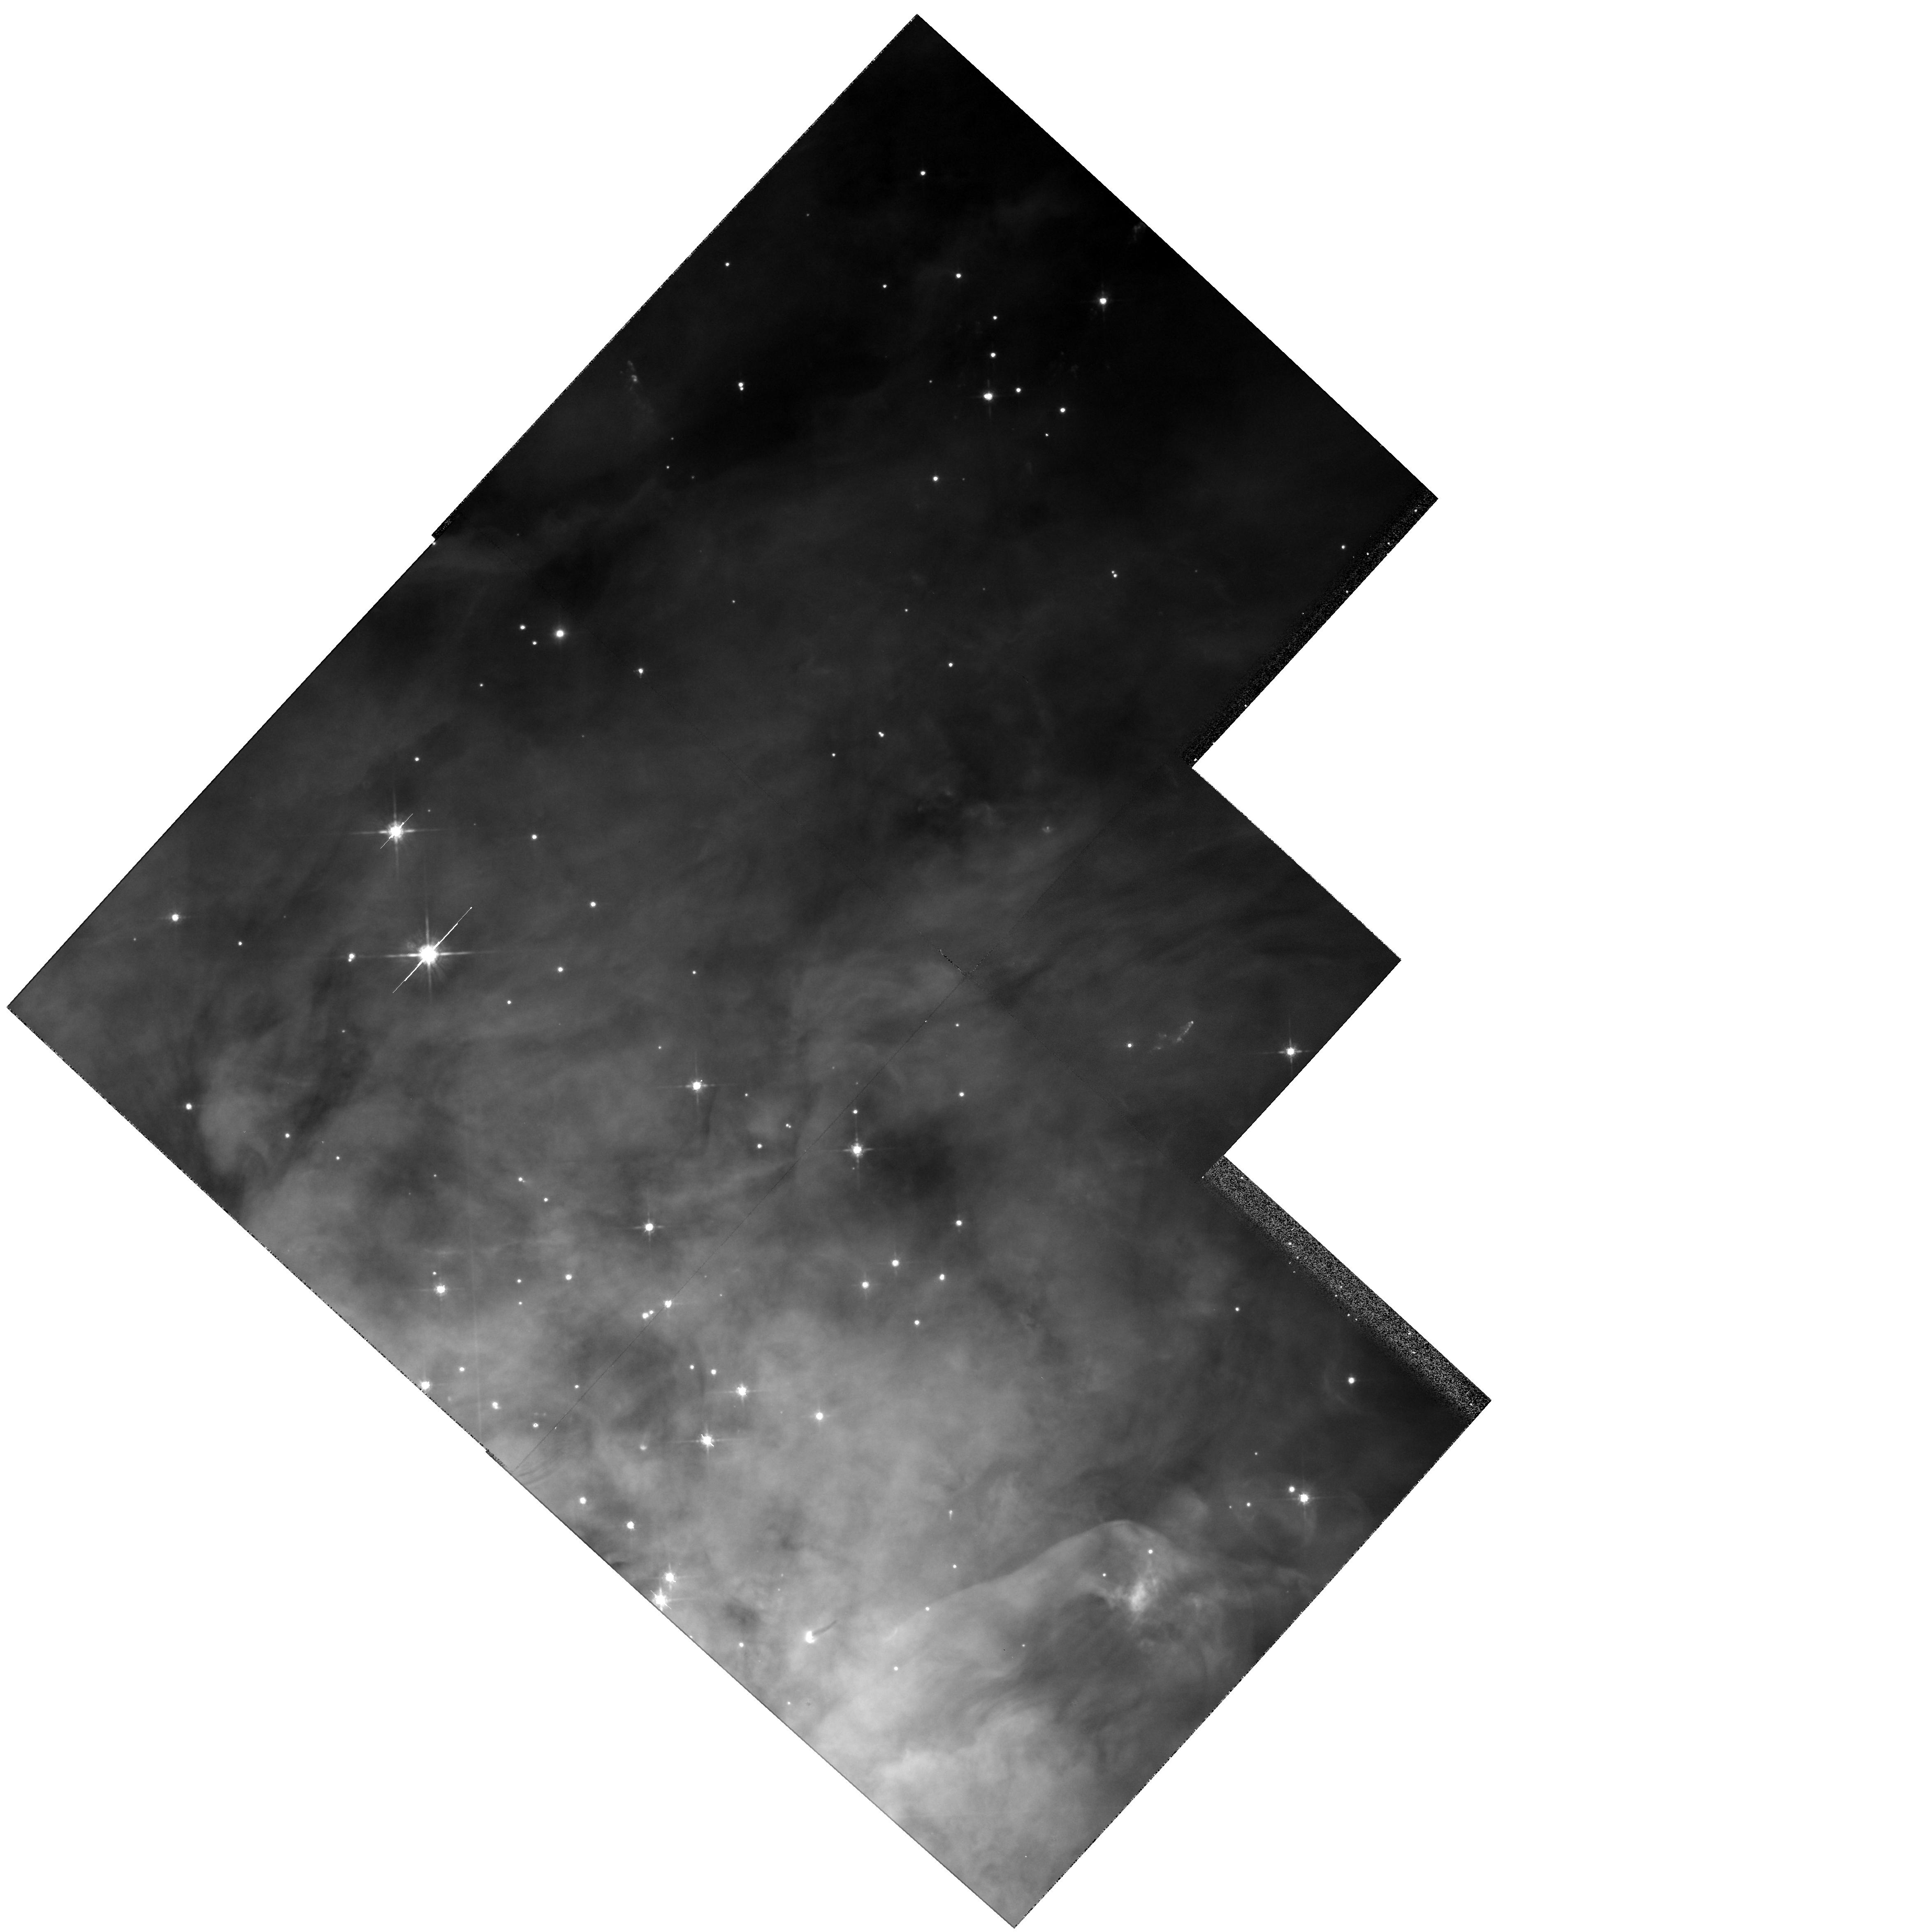
Target: NGC1976-NW
Instrument: WFPC2/PC
Filter: F791W
Exposure: 3 min
Observation ID: hst_5976_02_wfpc2_pc_f791w_u2vj02

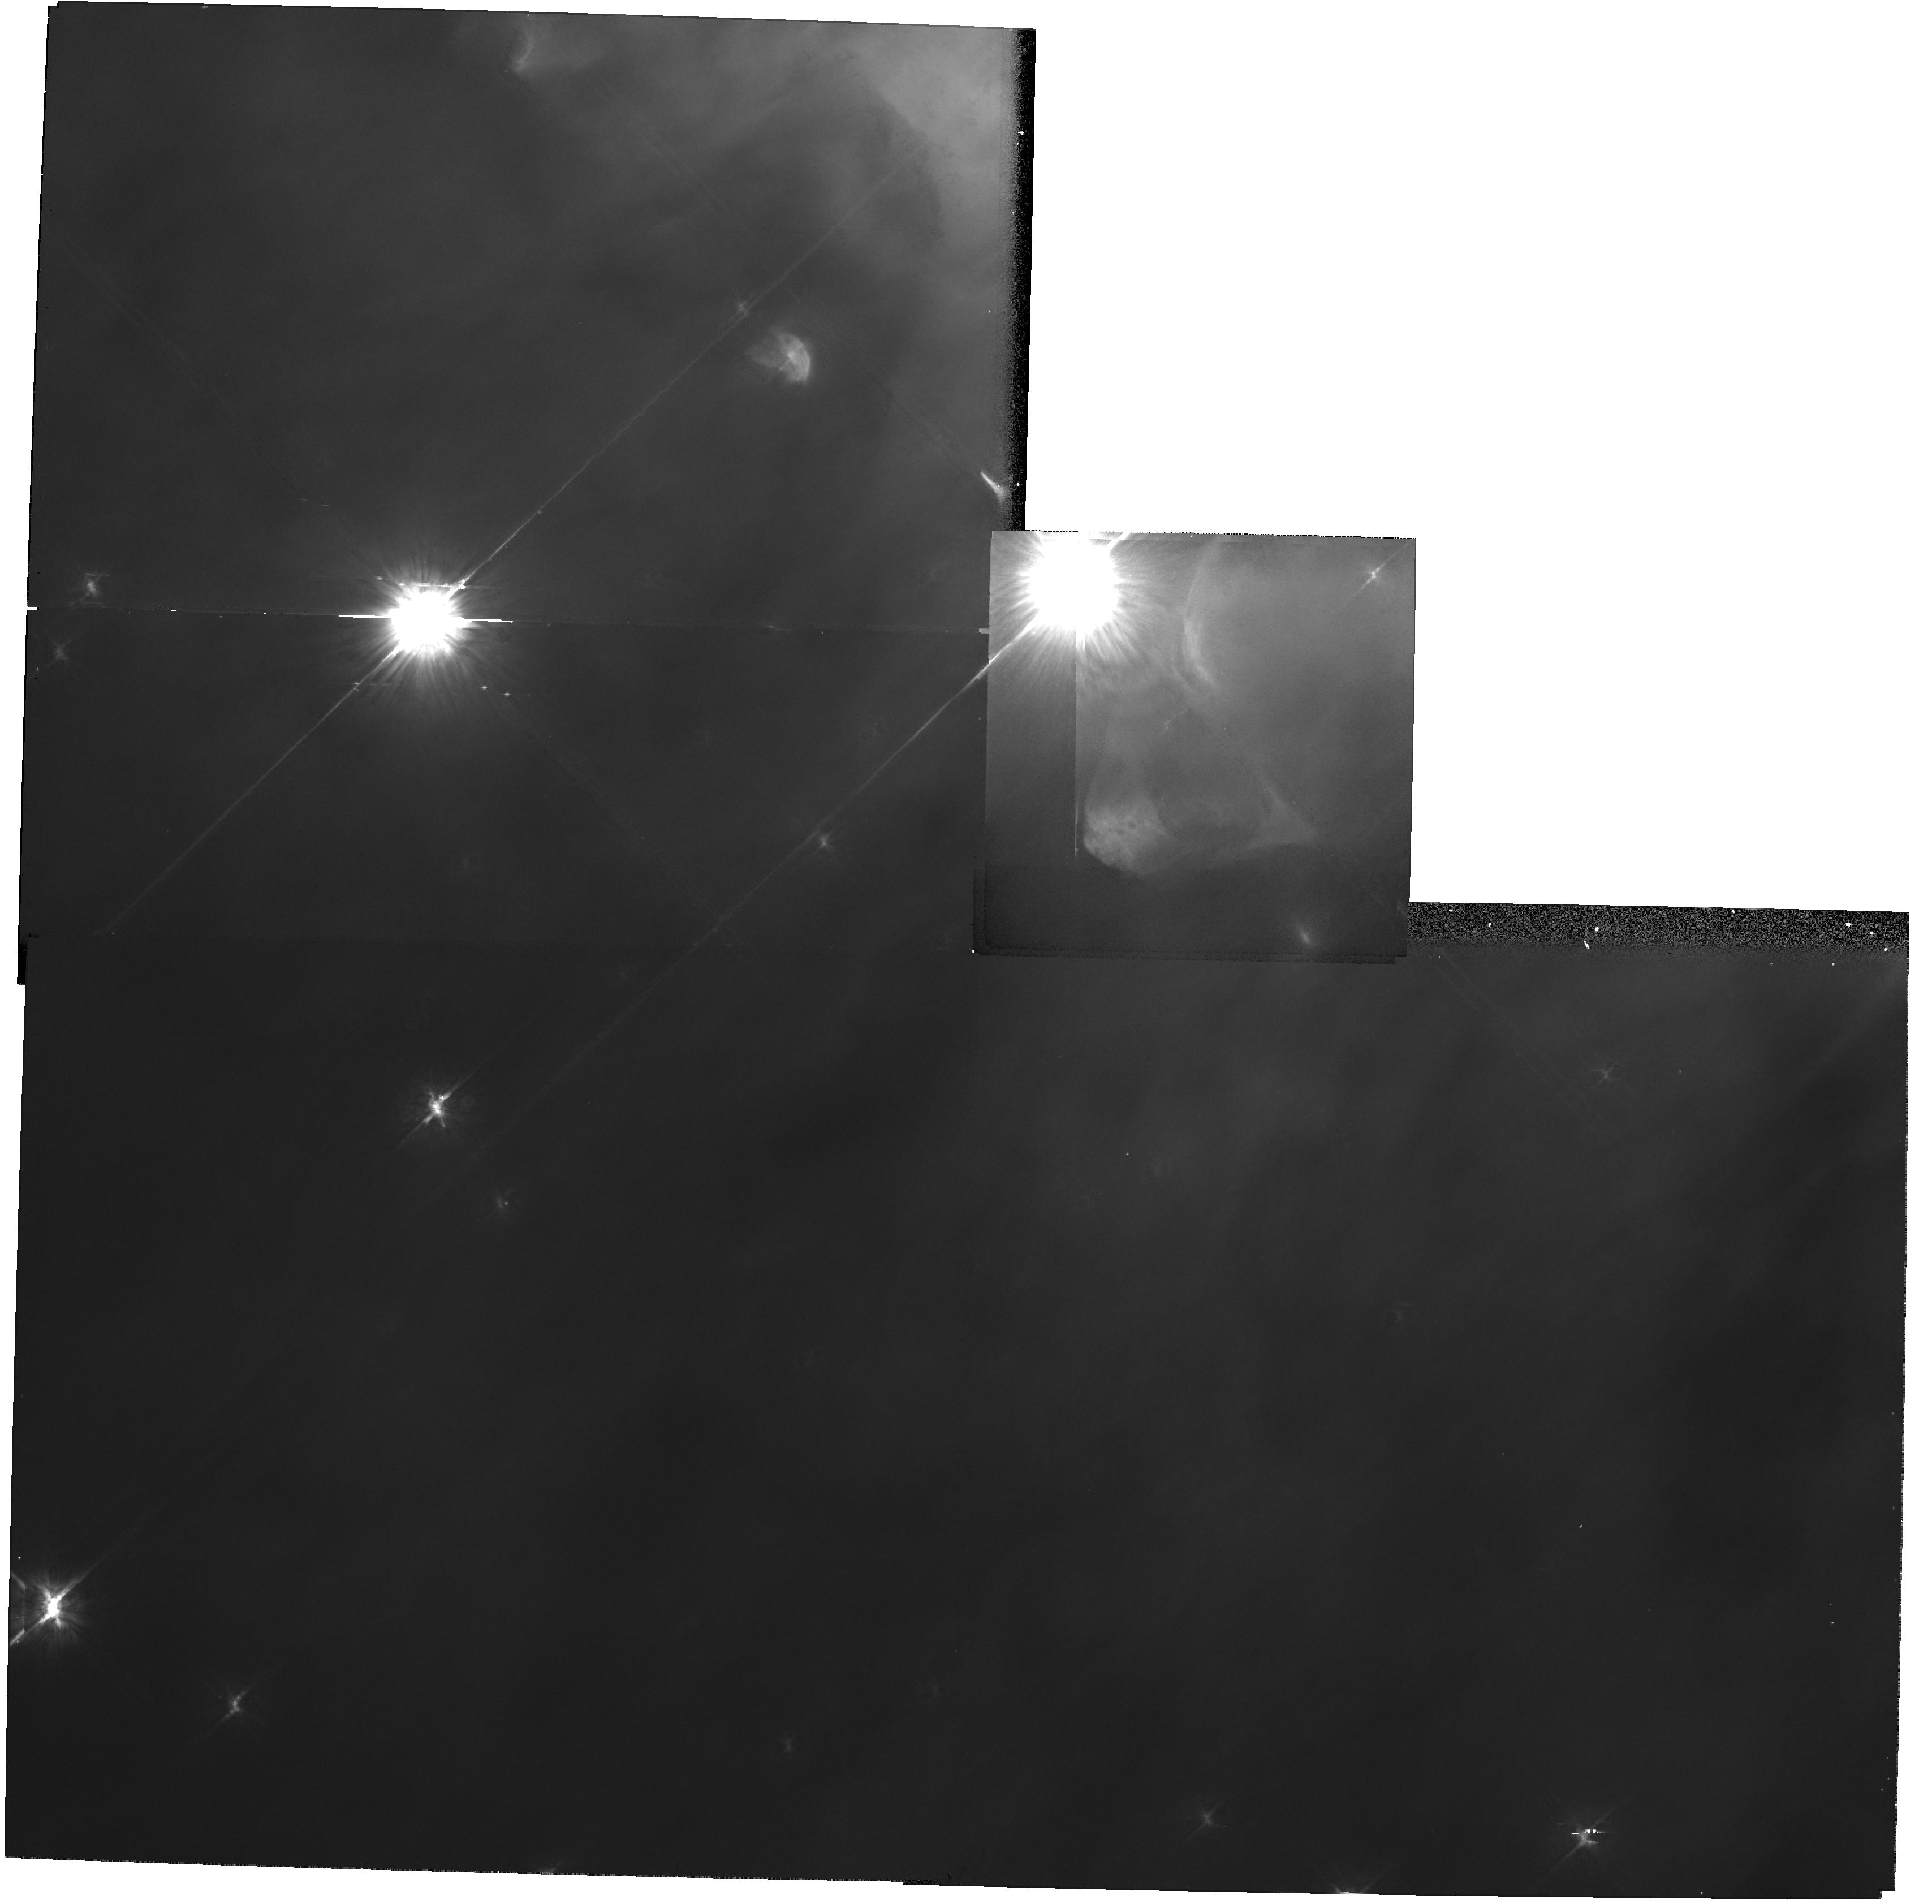
Target: NGC1976-SE
Instrument: WFPC2/PC
Filter: F791W
Exposure: 3 min
Observation ID: hst_5976_01_wfpc2_pc_f791w_u2vj01

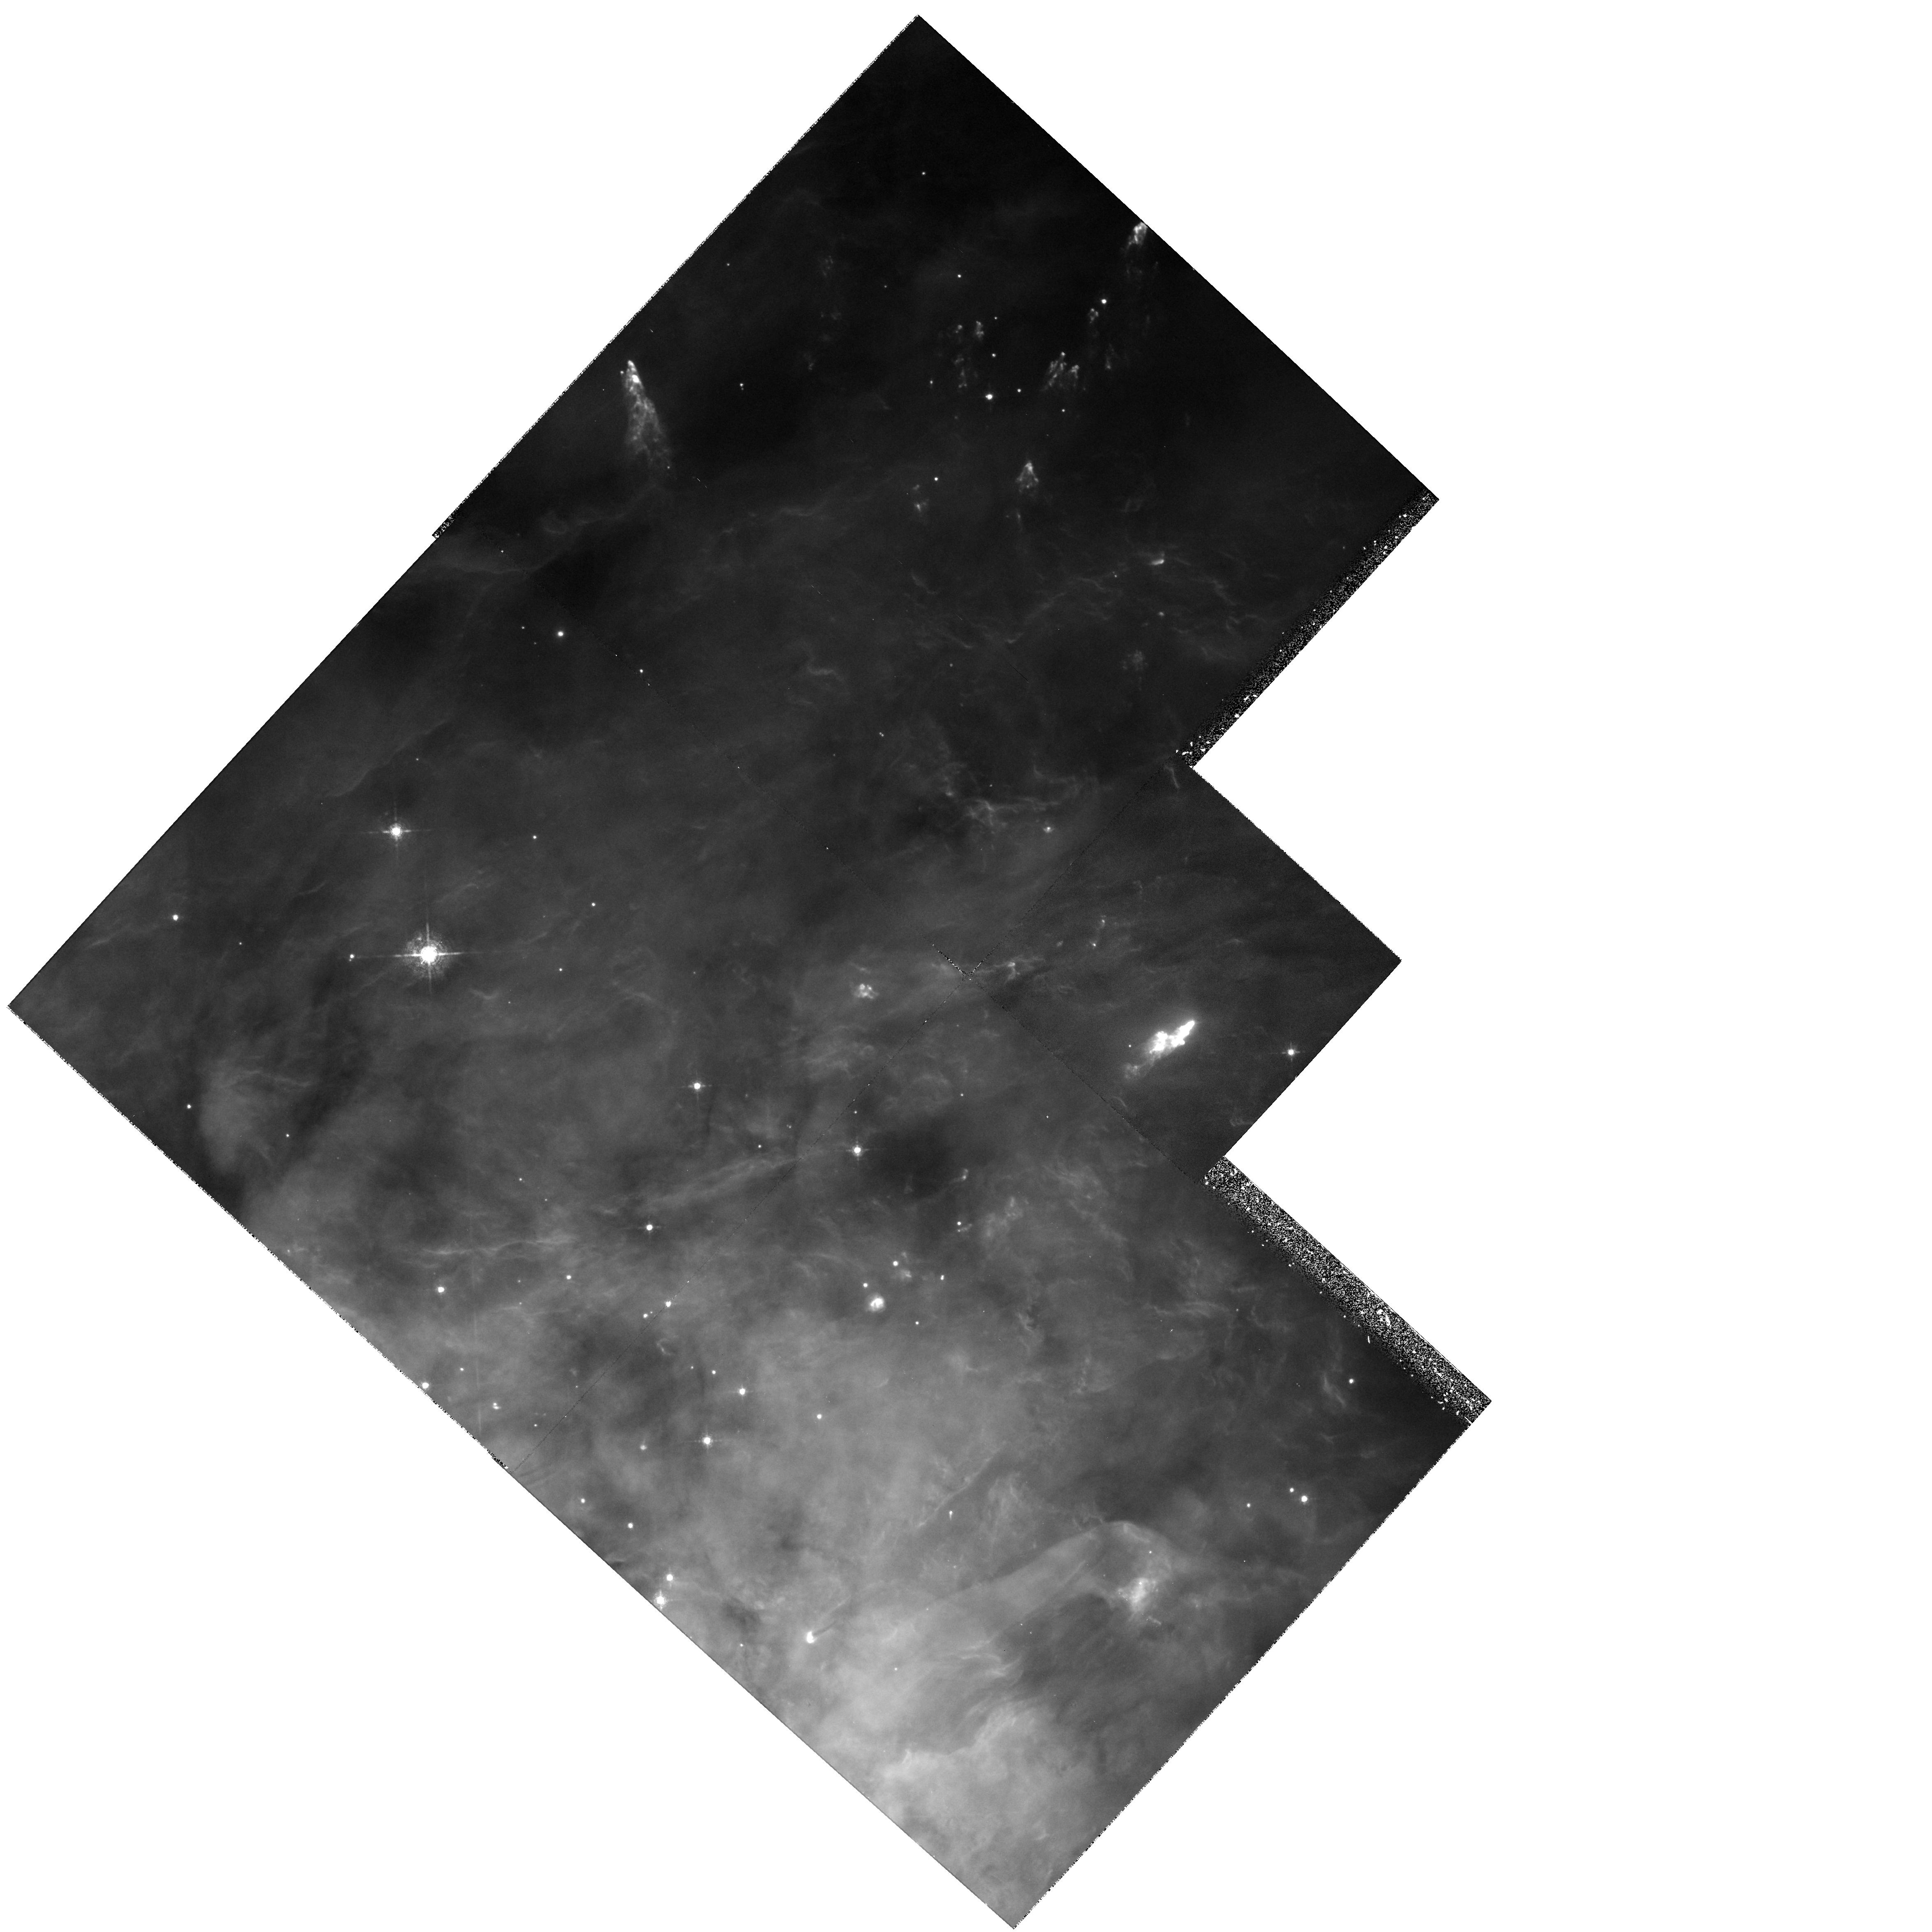
Target: NGC1976-NW
Instrument: WFPC2/PC
Filter: F631N
Exposure: 30 min
Observation ID: hst_5976_02_wfpc2_pc_f631n_u2vj02

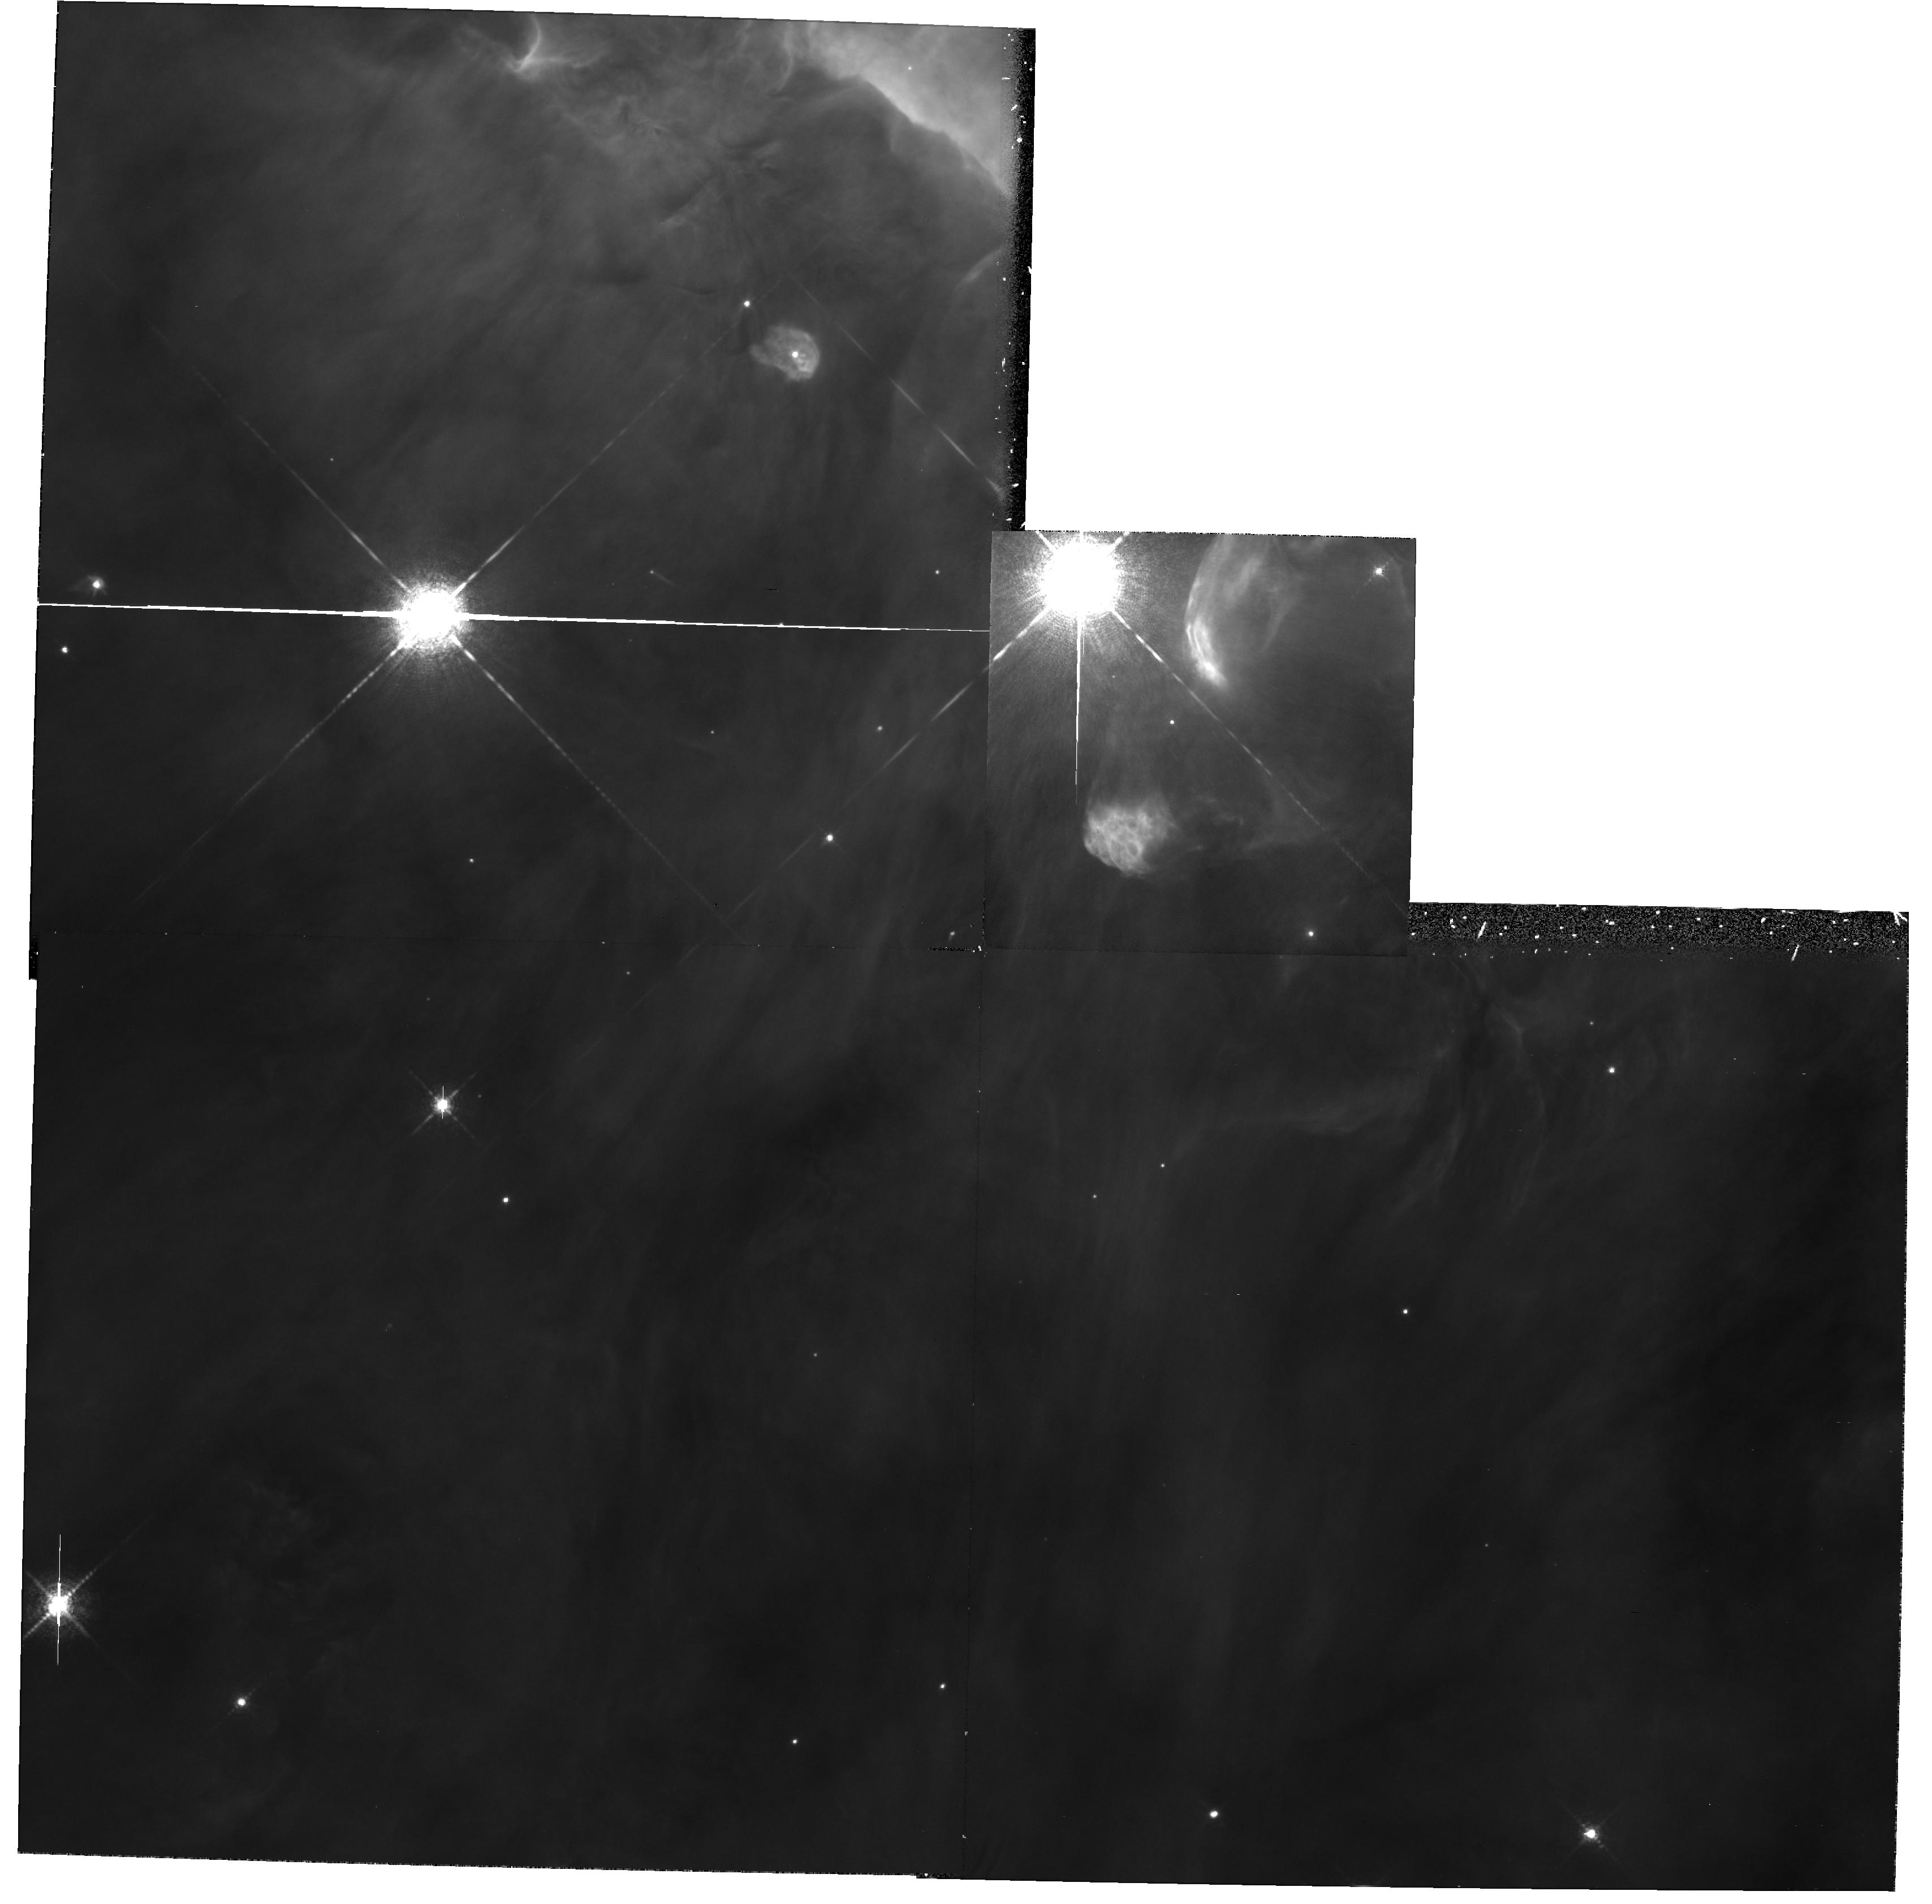
Target: NGC1976-SE
Instrument: WFPC2/PC
Filter: F673N
Exposure: 35 min
Observation ID: hst_5976_01_wfpc2_pc_f673n_u2vj01

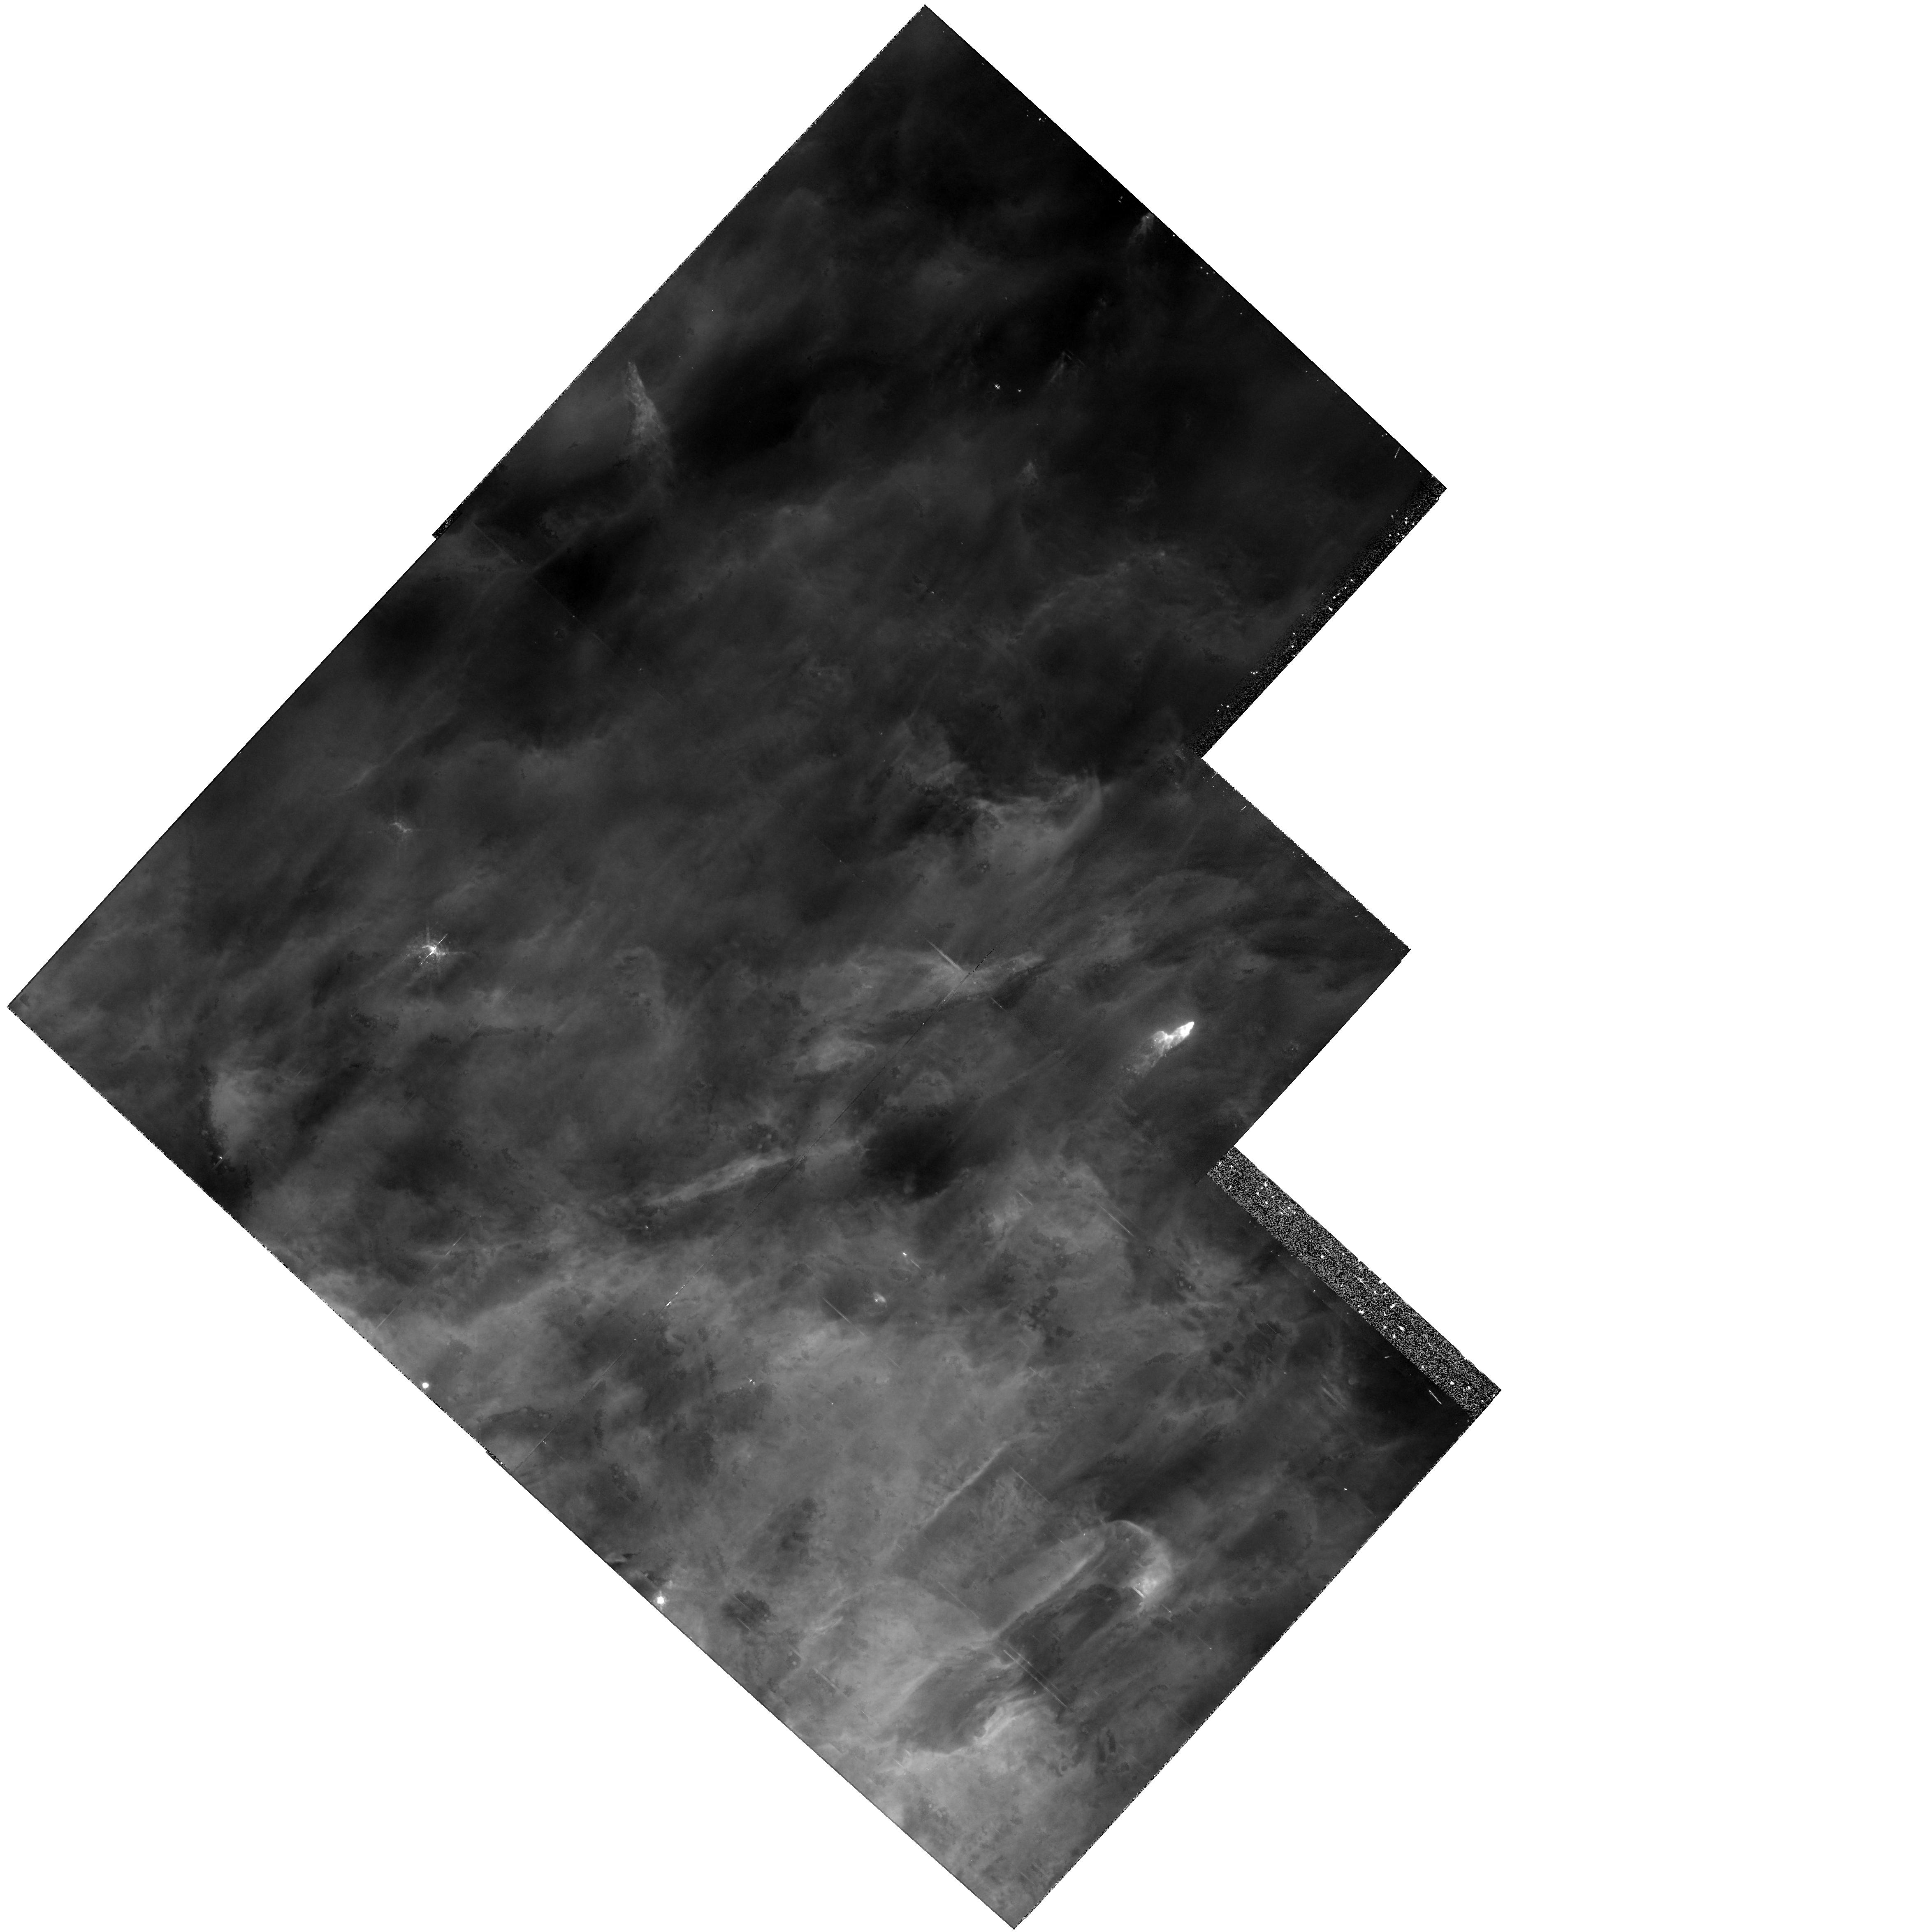
Target: NGC1976-NW
Instrument: WFPC2/PC
Filter: F673N
Exposure: 30 min
Observation ID: hst_5976_02_wfpc2_pc_f673n_u2vj02

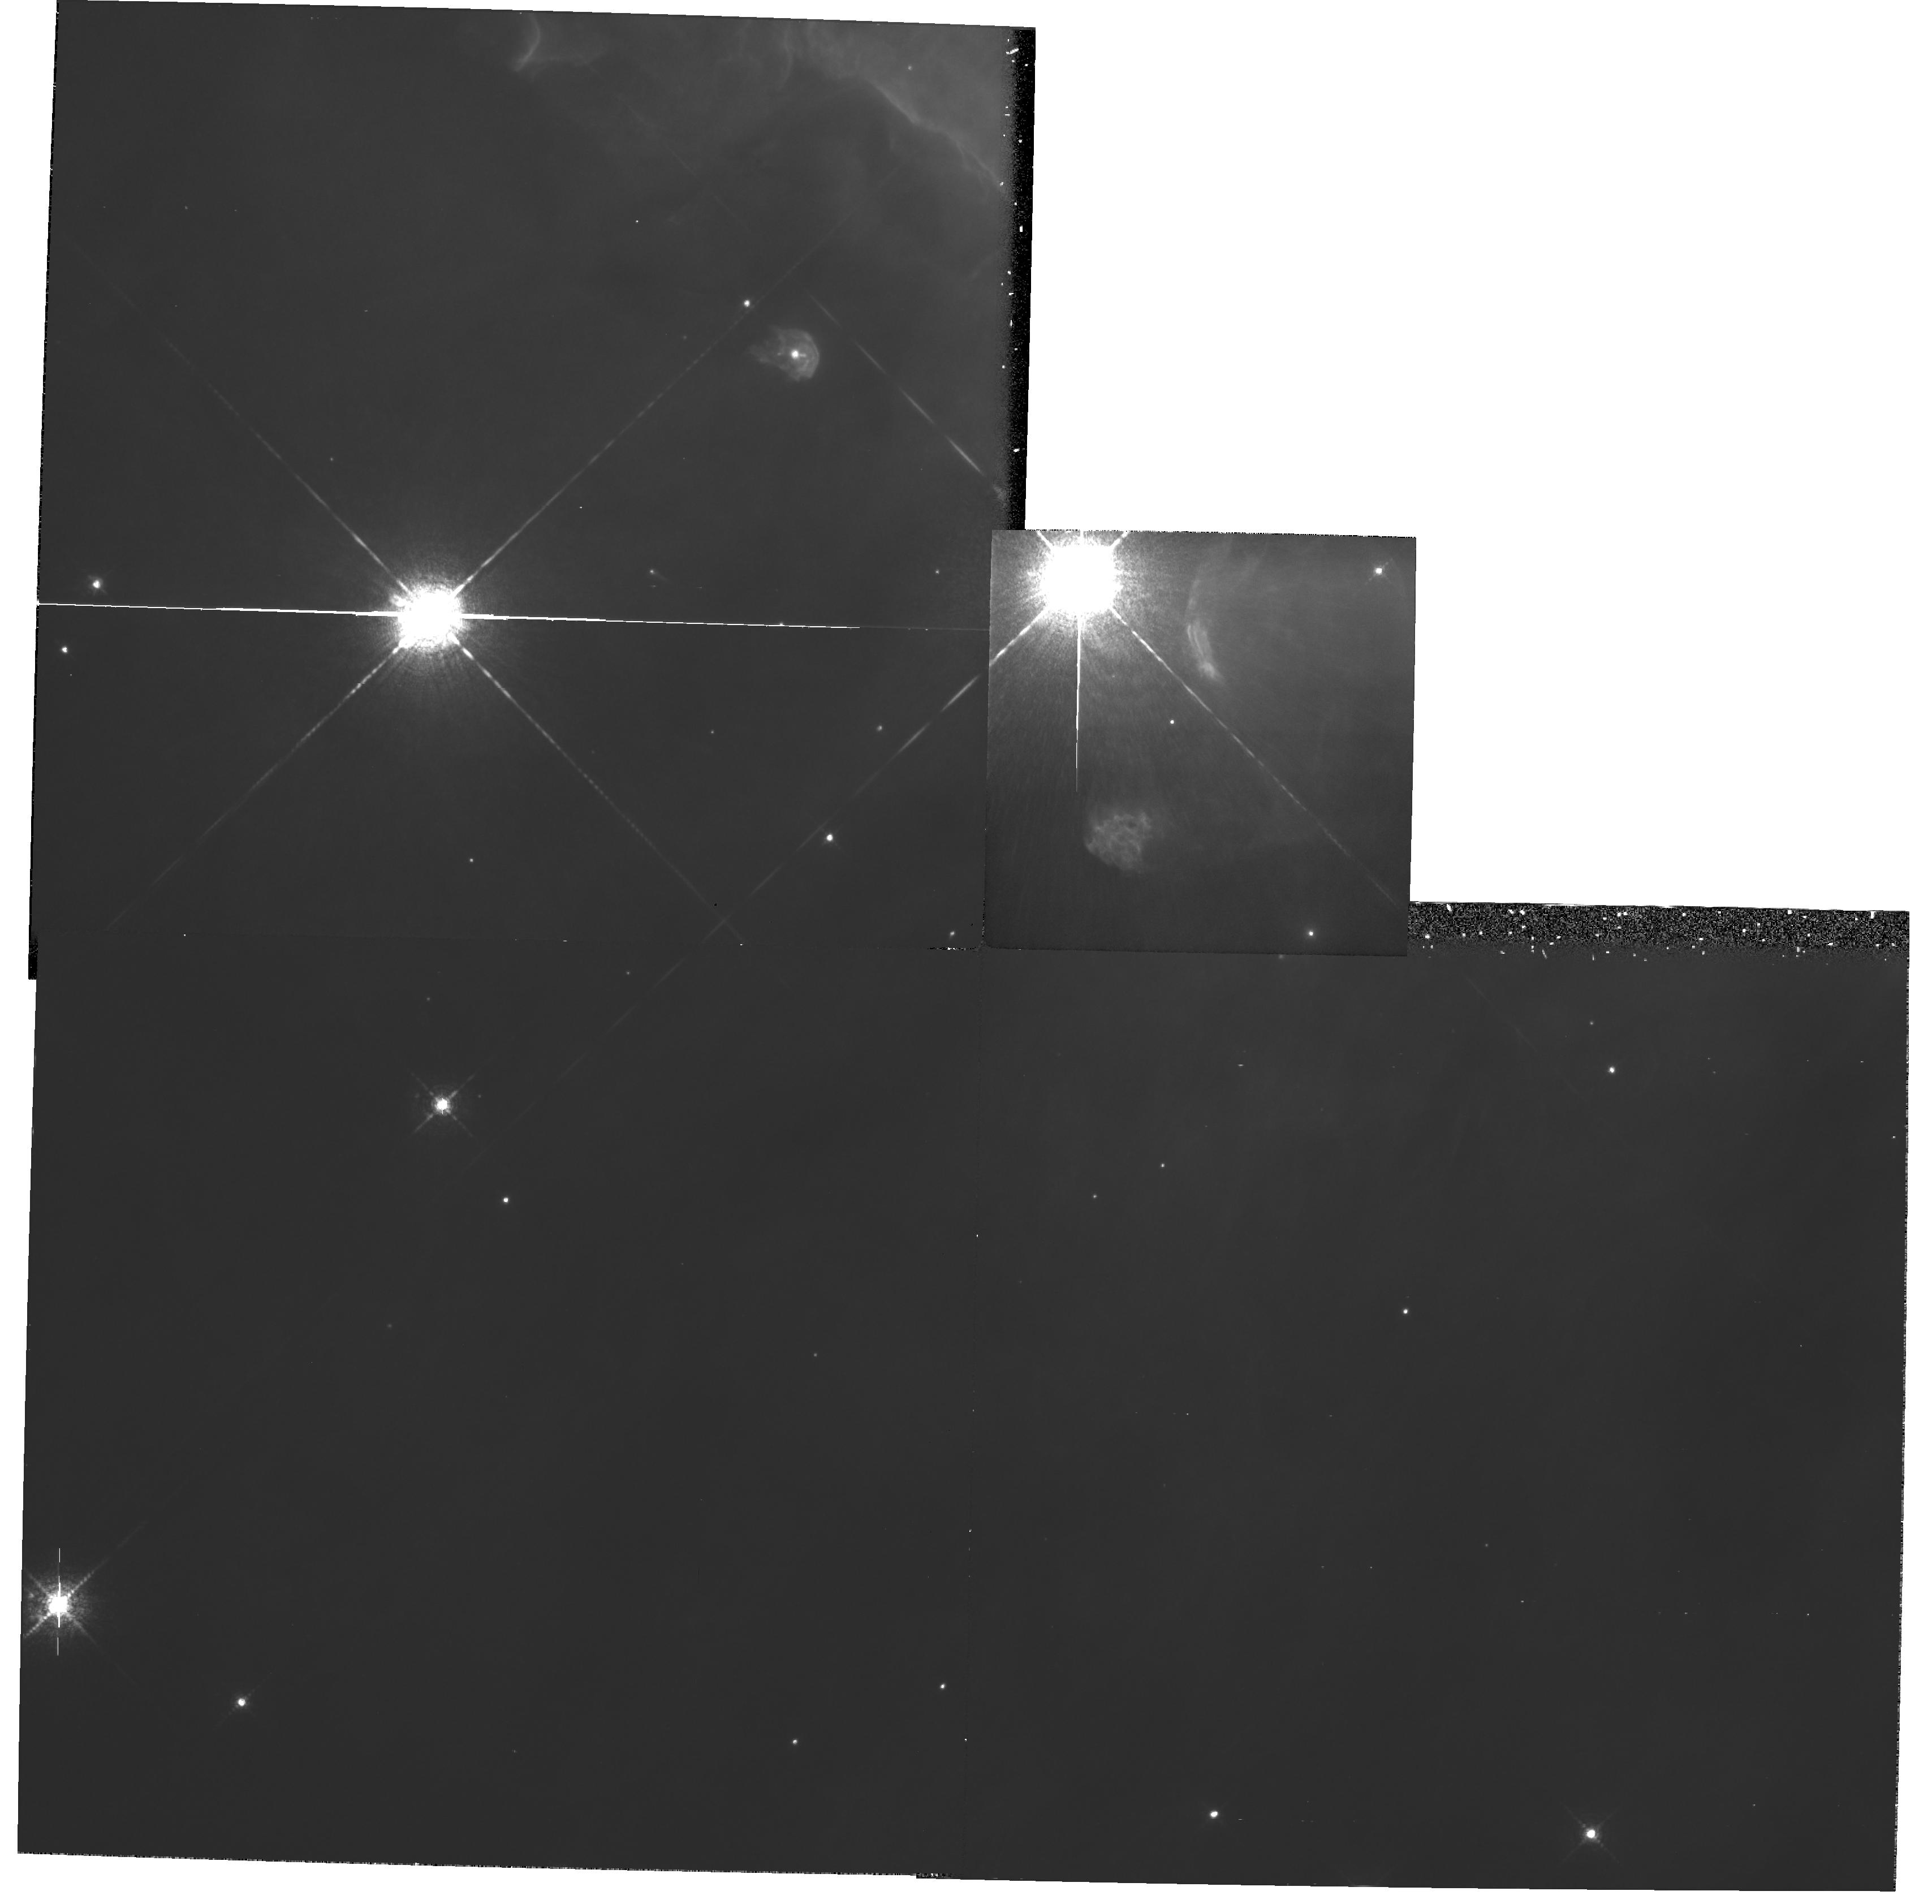
Target: NGC1976-SE
Instrument: WFPC2/PC
Filter: F631N
Exposure: 35 min
Observation ID: hst_5976_01_wfpc2_pc_f631n_u2vj01

HERBIG-HARO OBJECTS NEAR THE ORION NEBULA (PI: ODell, Charles Robert)

We propose to make WFPC2 images of both of the centers of known Herbig-Haro objects near the Orion Nebula in the two emission lines most sensitive to delineating their structure. The northern region has multiple Herbig-Haro objects appearing to have a common source, which is located at or near the BN- IRc2 source buried within the Orion Molecular Cloud-1. The southern region is near theta^2 A Ori and seems to lie well in front of the main ionization layer of the nebula. The proposed images should allow us to accurately determine the mechanisms of excitation of these Herbig -Haro objects and their interaction with the ambient nebula and cloud gas. The fact that we have a good basic understanding of the major structure of this region, that there is a concentration of at least 10 Herbig-Haro objects in this area, and there is a good knowledge of the age and distance of the associated stellar cluster makes this the most promising region for the collective study of Herbig-Haro objects. The observations proposed would be in the SII F673N and OI F631N filters and would supplement observations in OIII F502N, HI F656N, and NII F658N already scheduled for the PI's GTO program.